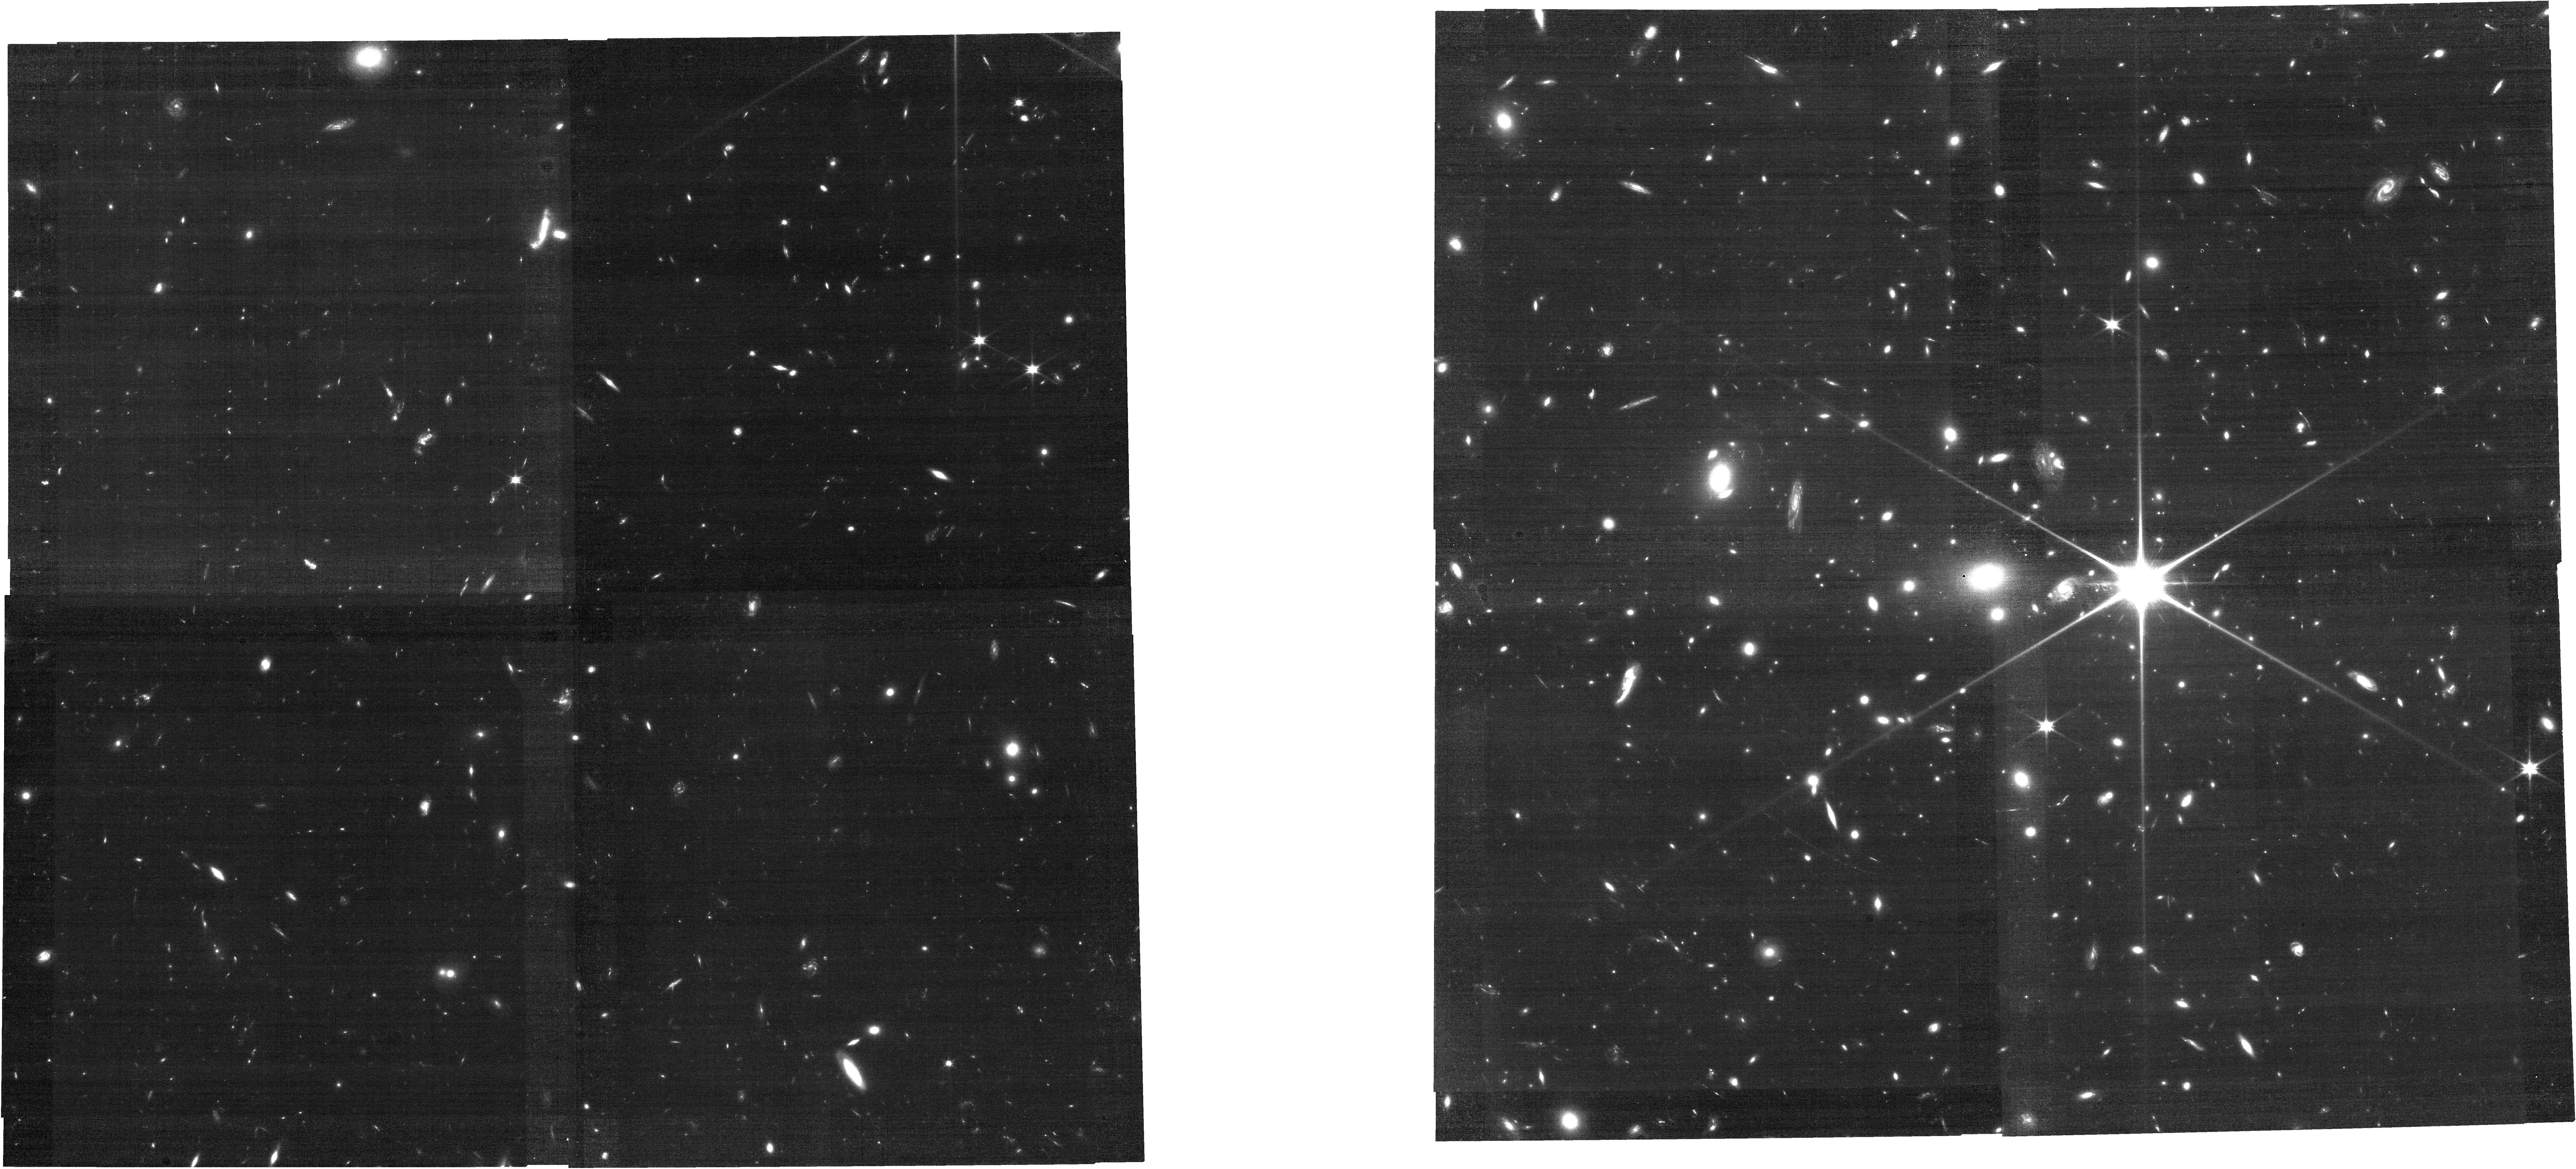
Target: WHL0137-08
Instrument: NIRCAM
Filter: F090W
Exposure: 35 min
Observation ID: jw02282-o120_t001_nircam_clear-f090w

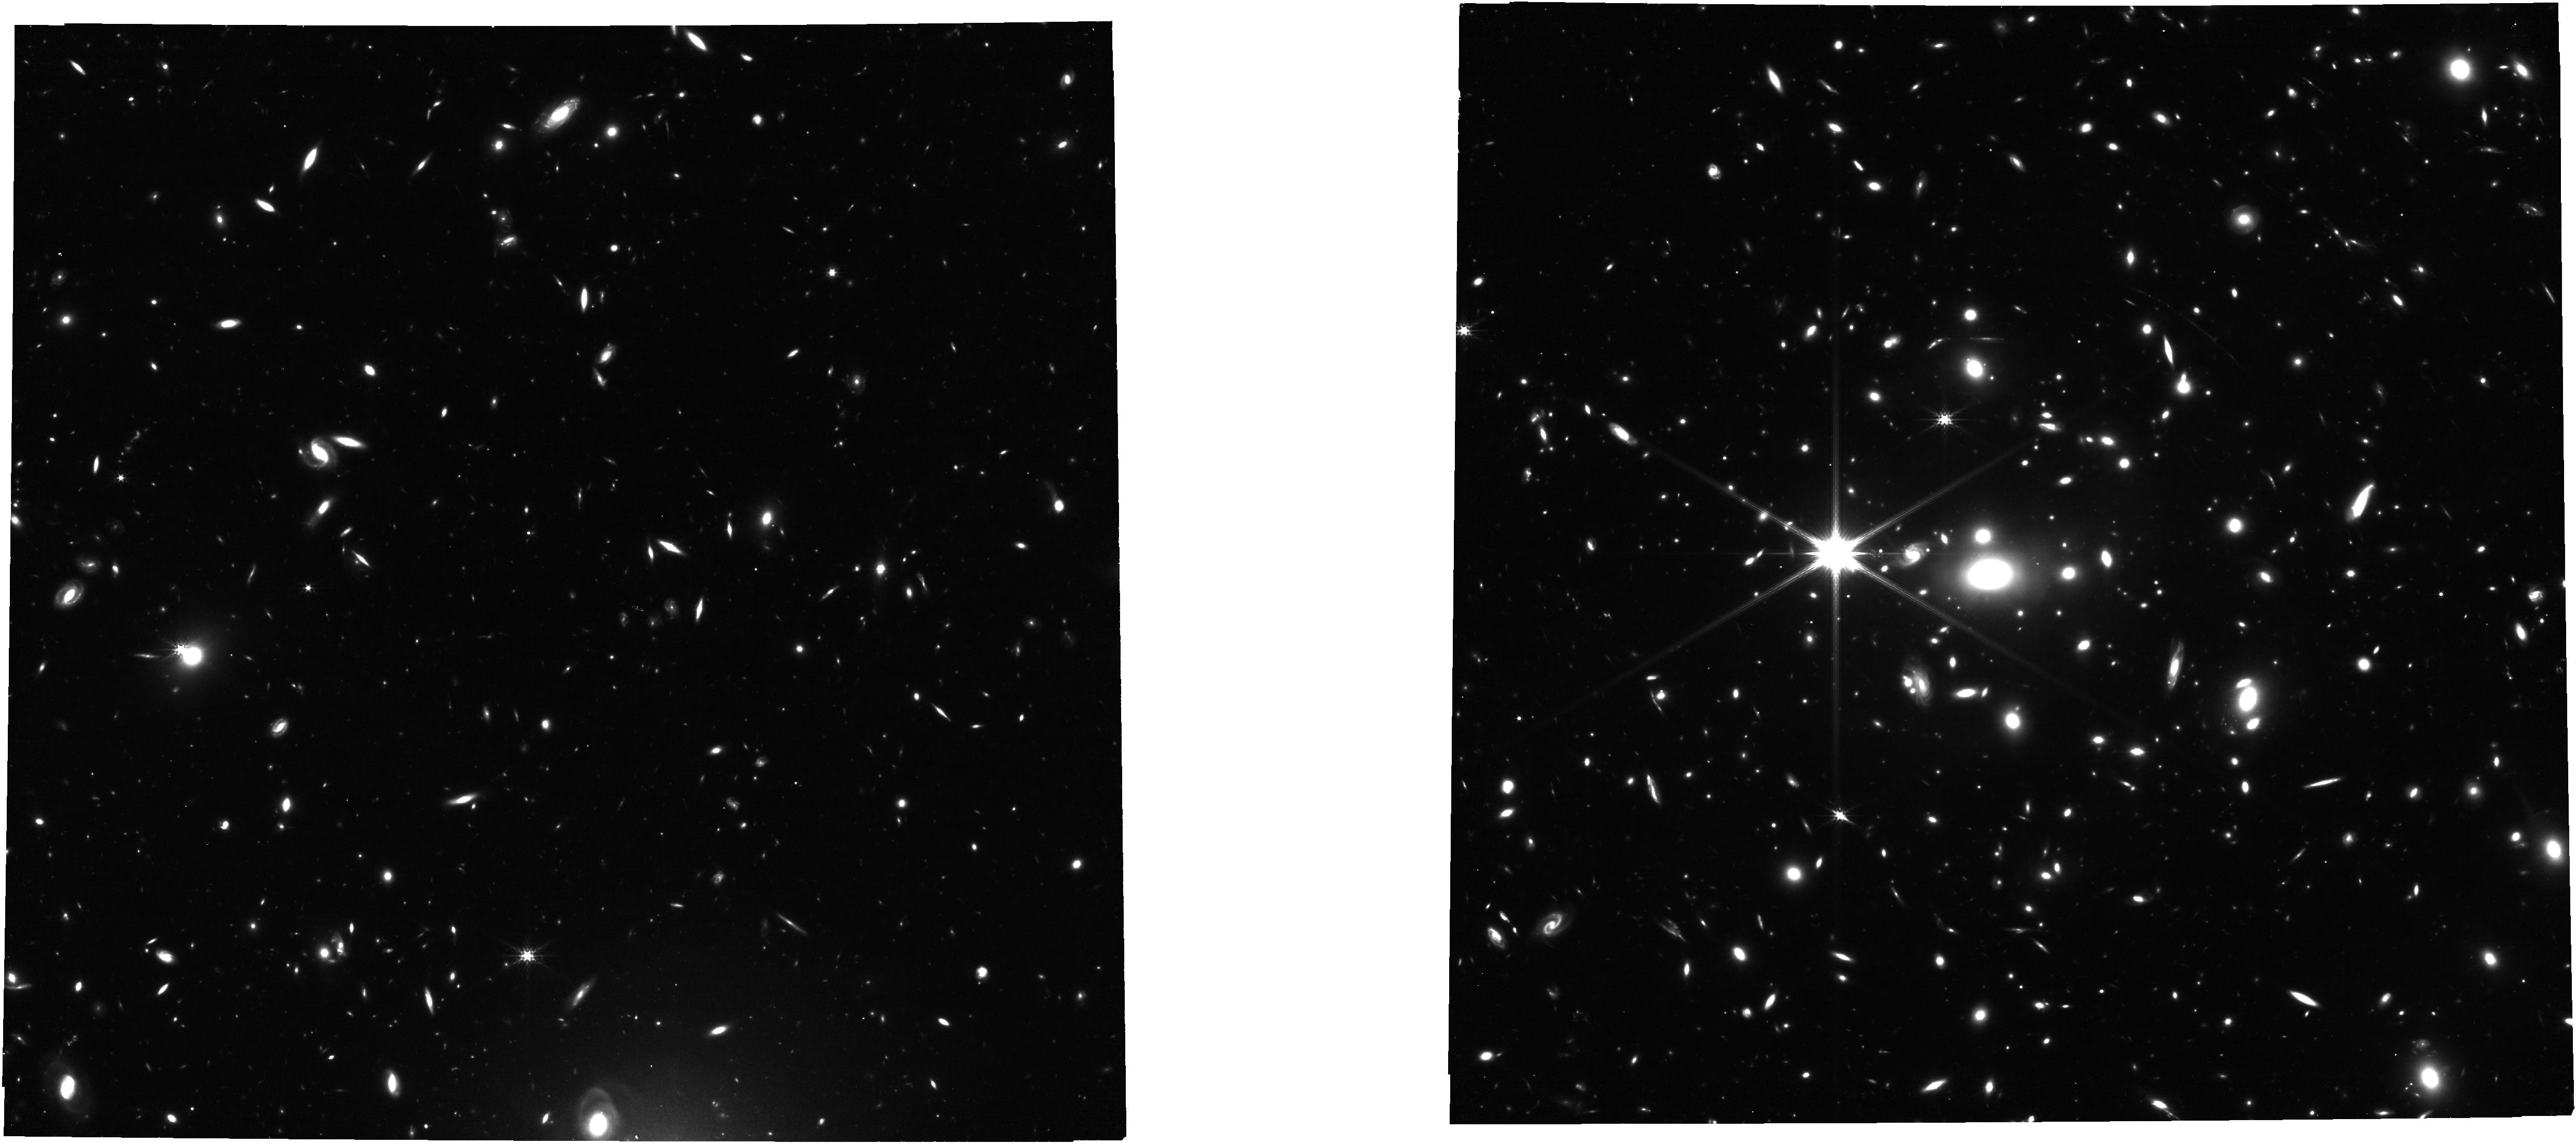
Target: WHL0137-08
Instrument: NIRCAM
Filter: F277W
Exposure: 35 min
Observation ID: jw02282-o010_t001_nircam_clear-f277w

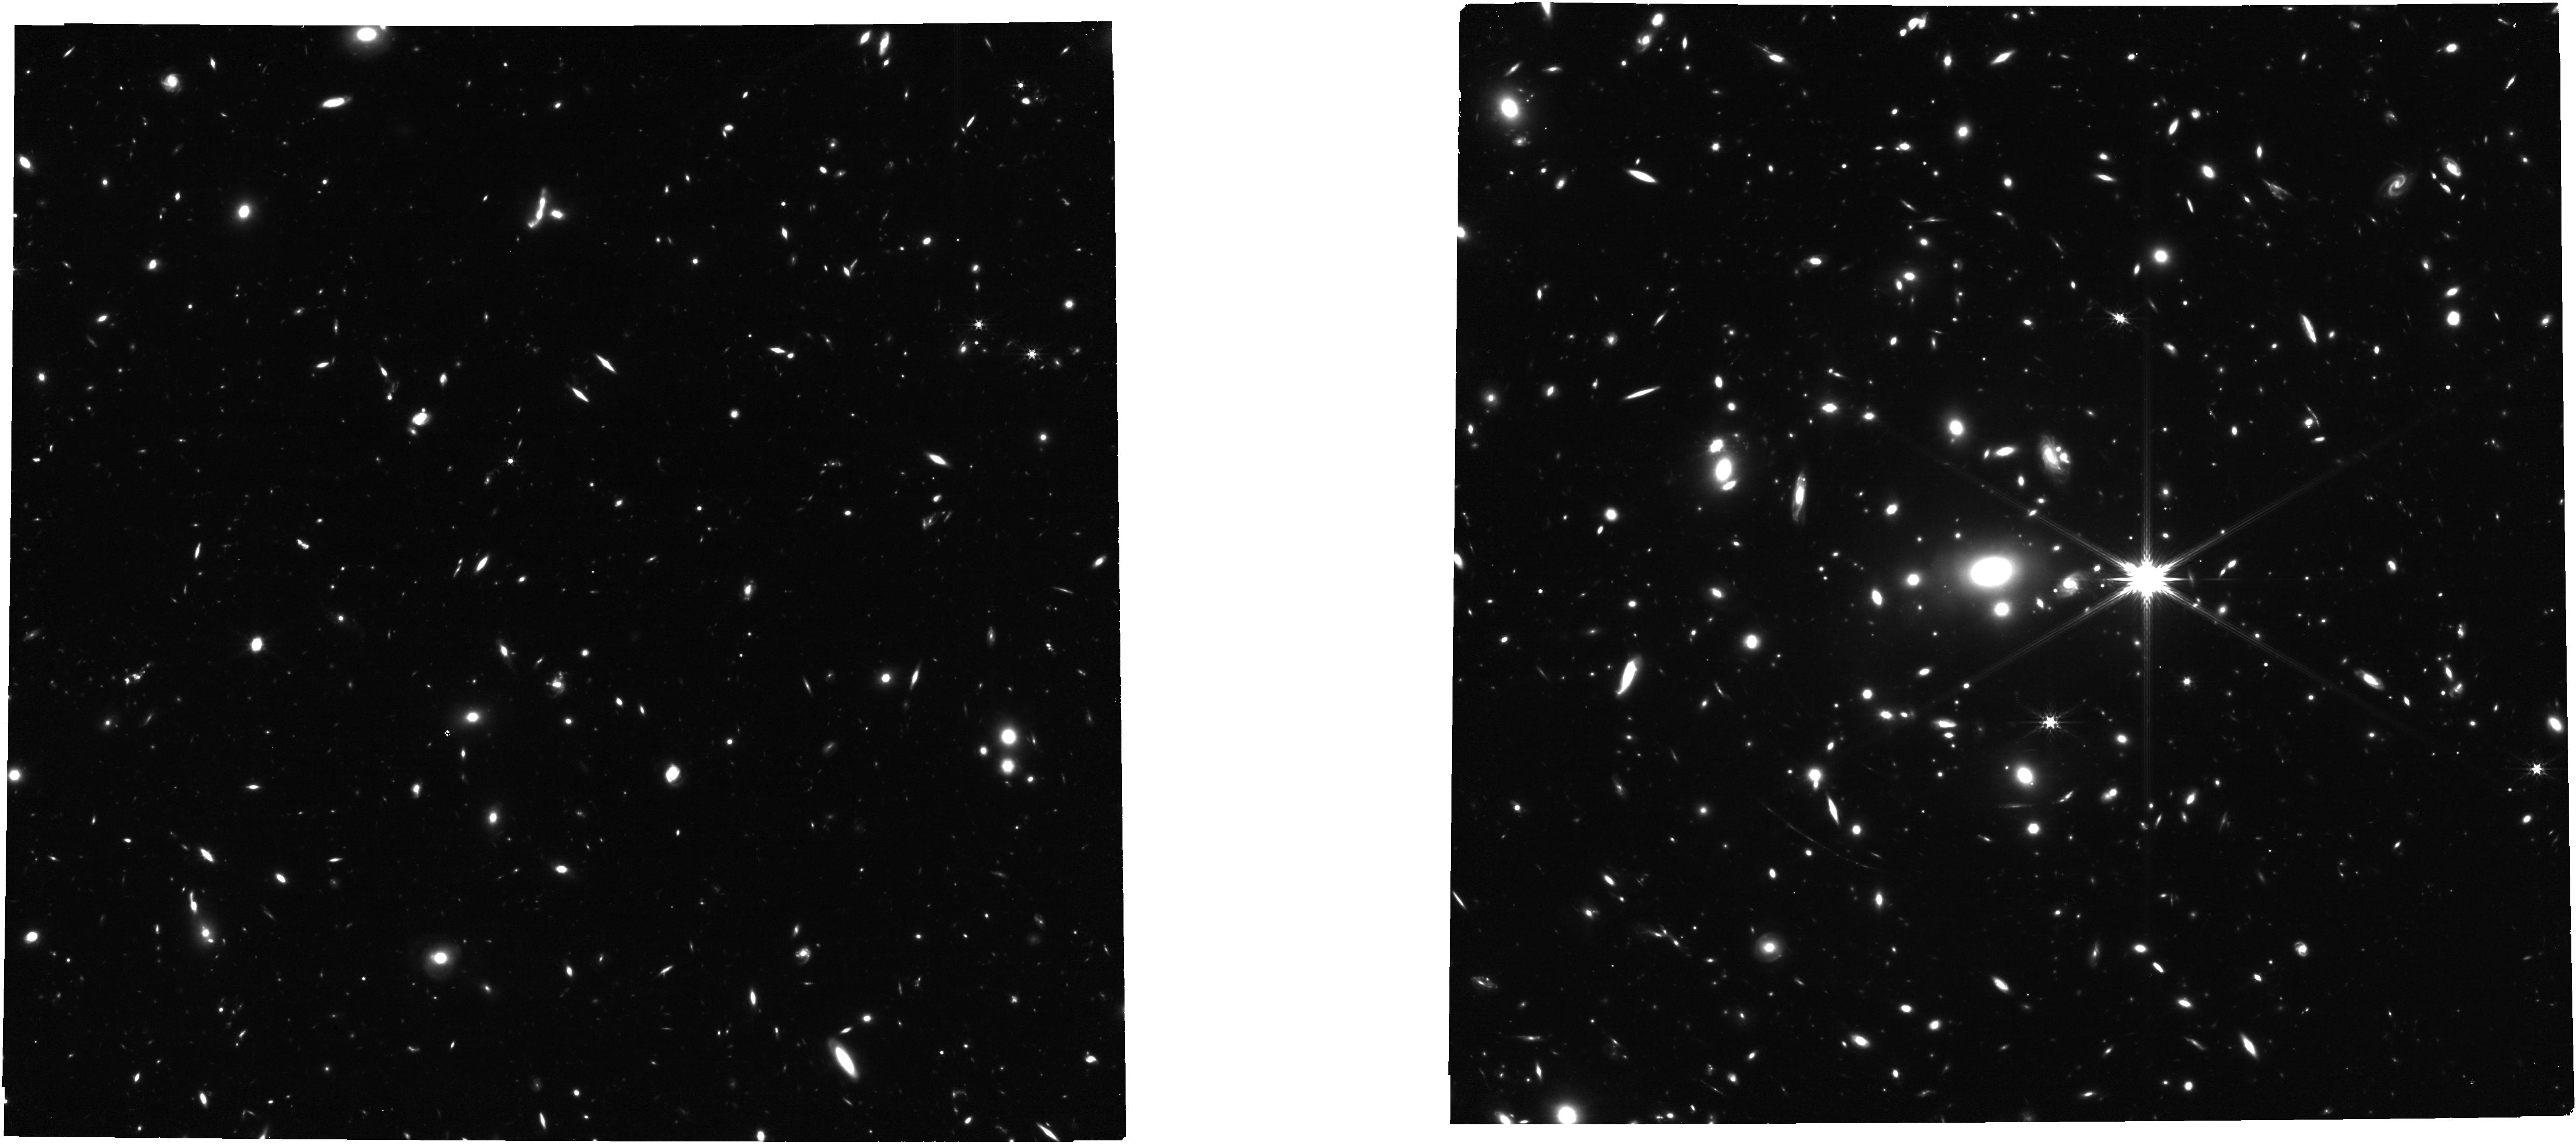
Target: WHL0137-08
Instrument: NIRCAM
Filter: F356W
Exposure: 35 min
Observation ID: jw02282-o120_t001_nircam_clear-f356w

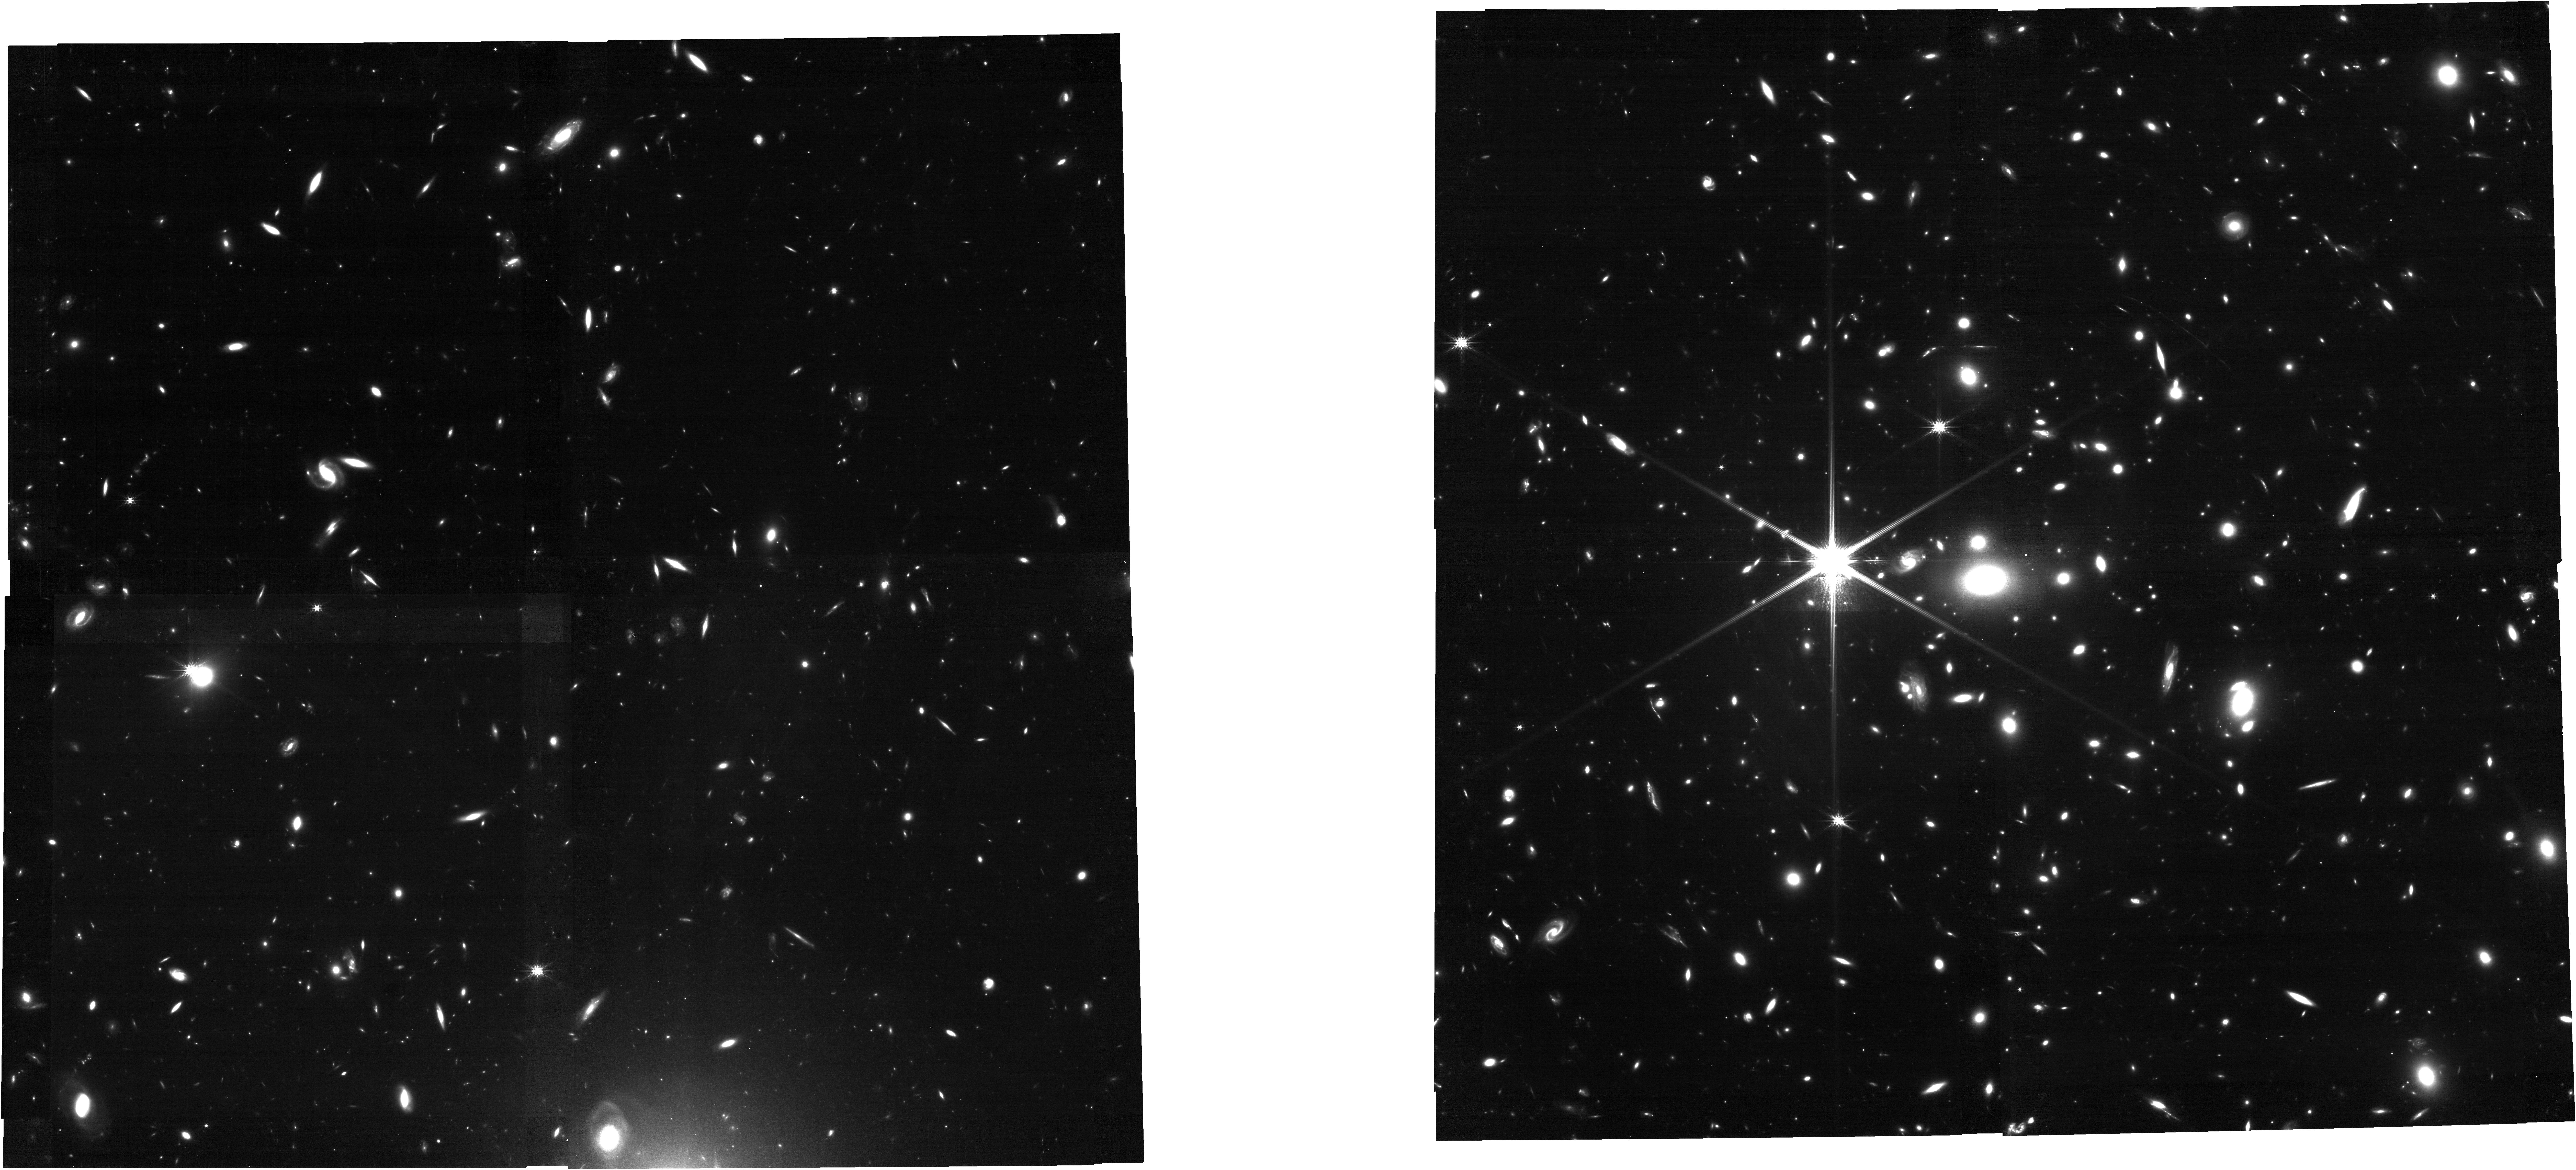
Target: WHL0137-08
Instrument: NIRCAM
Filter: F200W
Exposure: 35 min
Observation ID: jw02282-o010_t001_nircam_clear-f200w

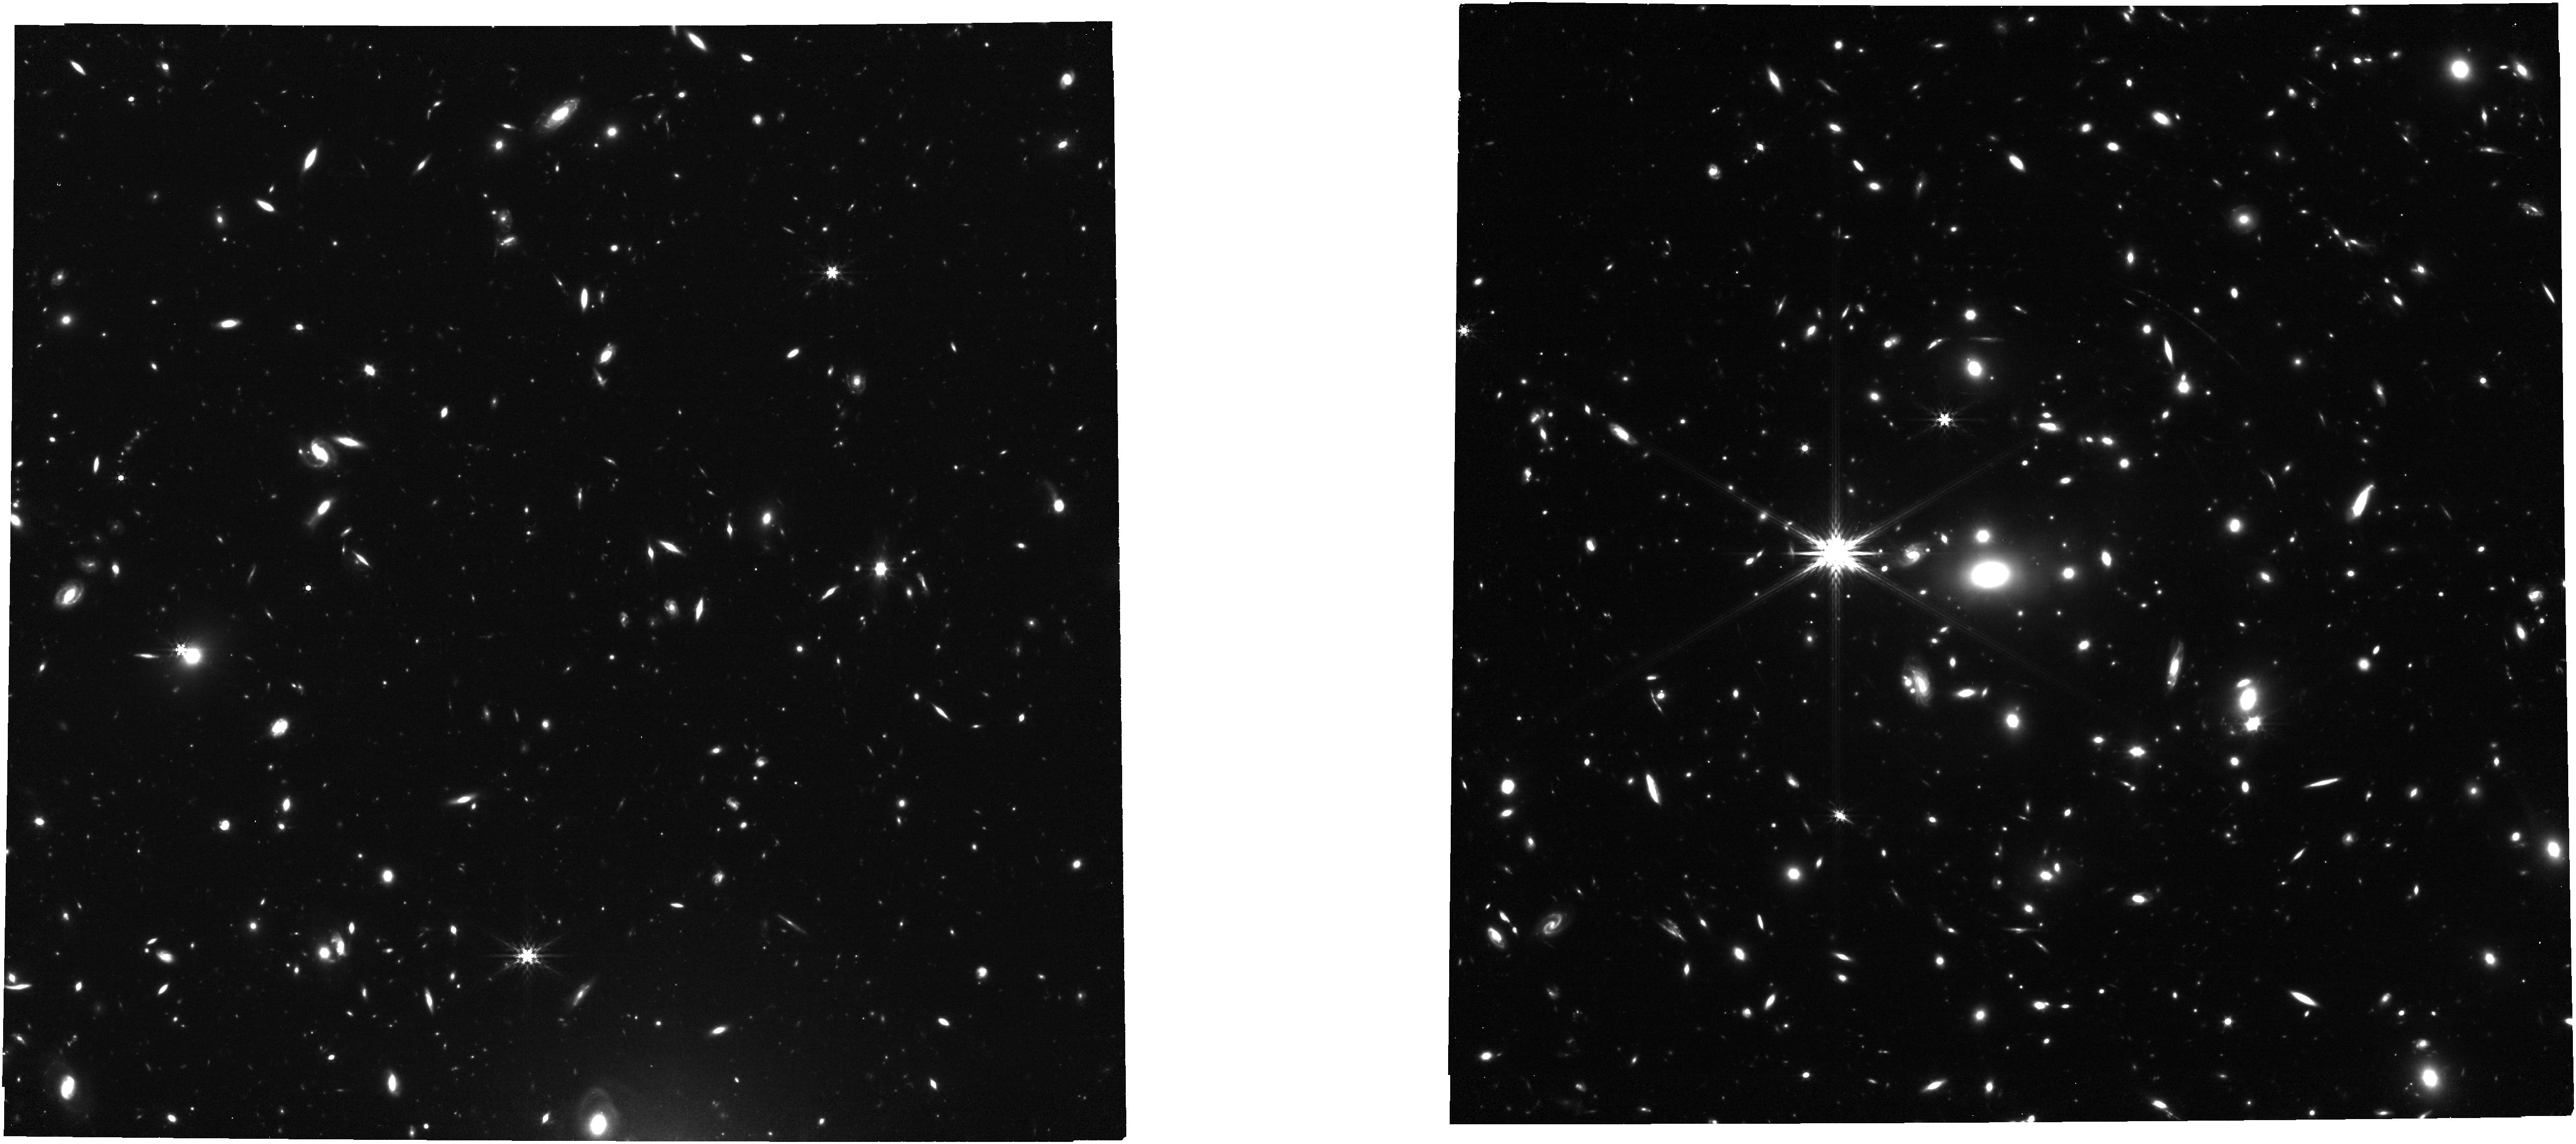
Target: WHL0137-08
Instrument: NIRCAM
Filter: F444W
Exposure: 35 min
Observation ID: jw02282-o010_t001_nircam_clear-f444w

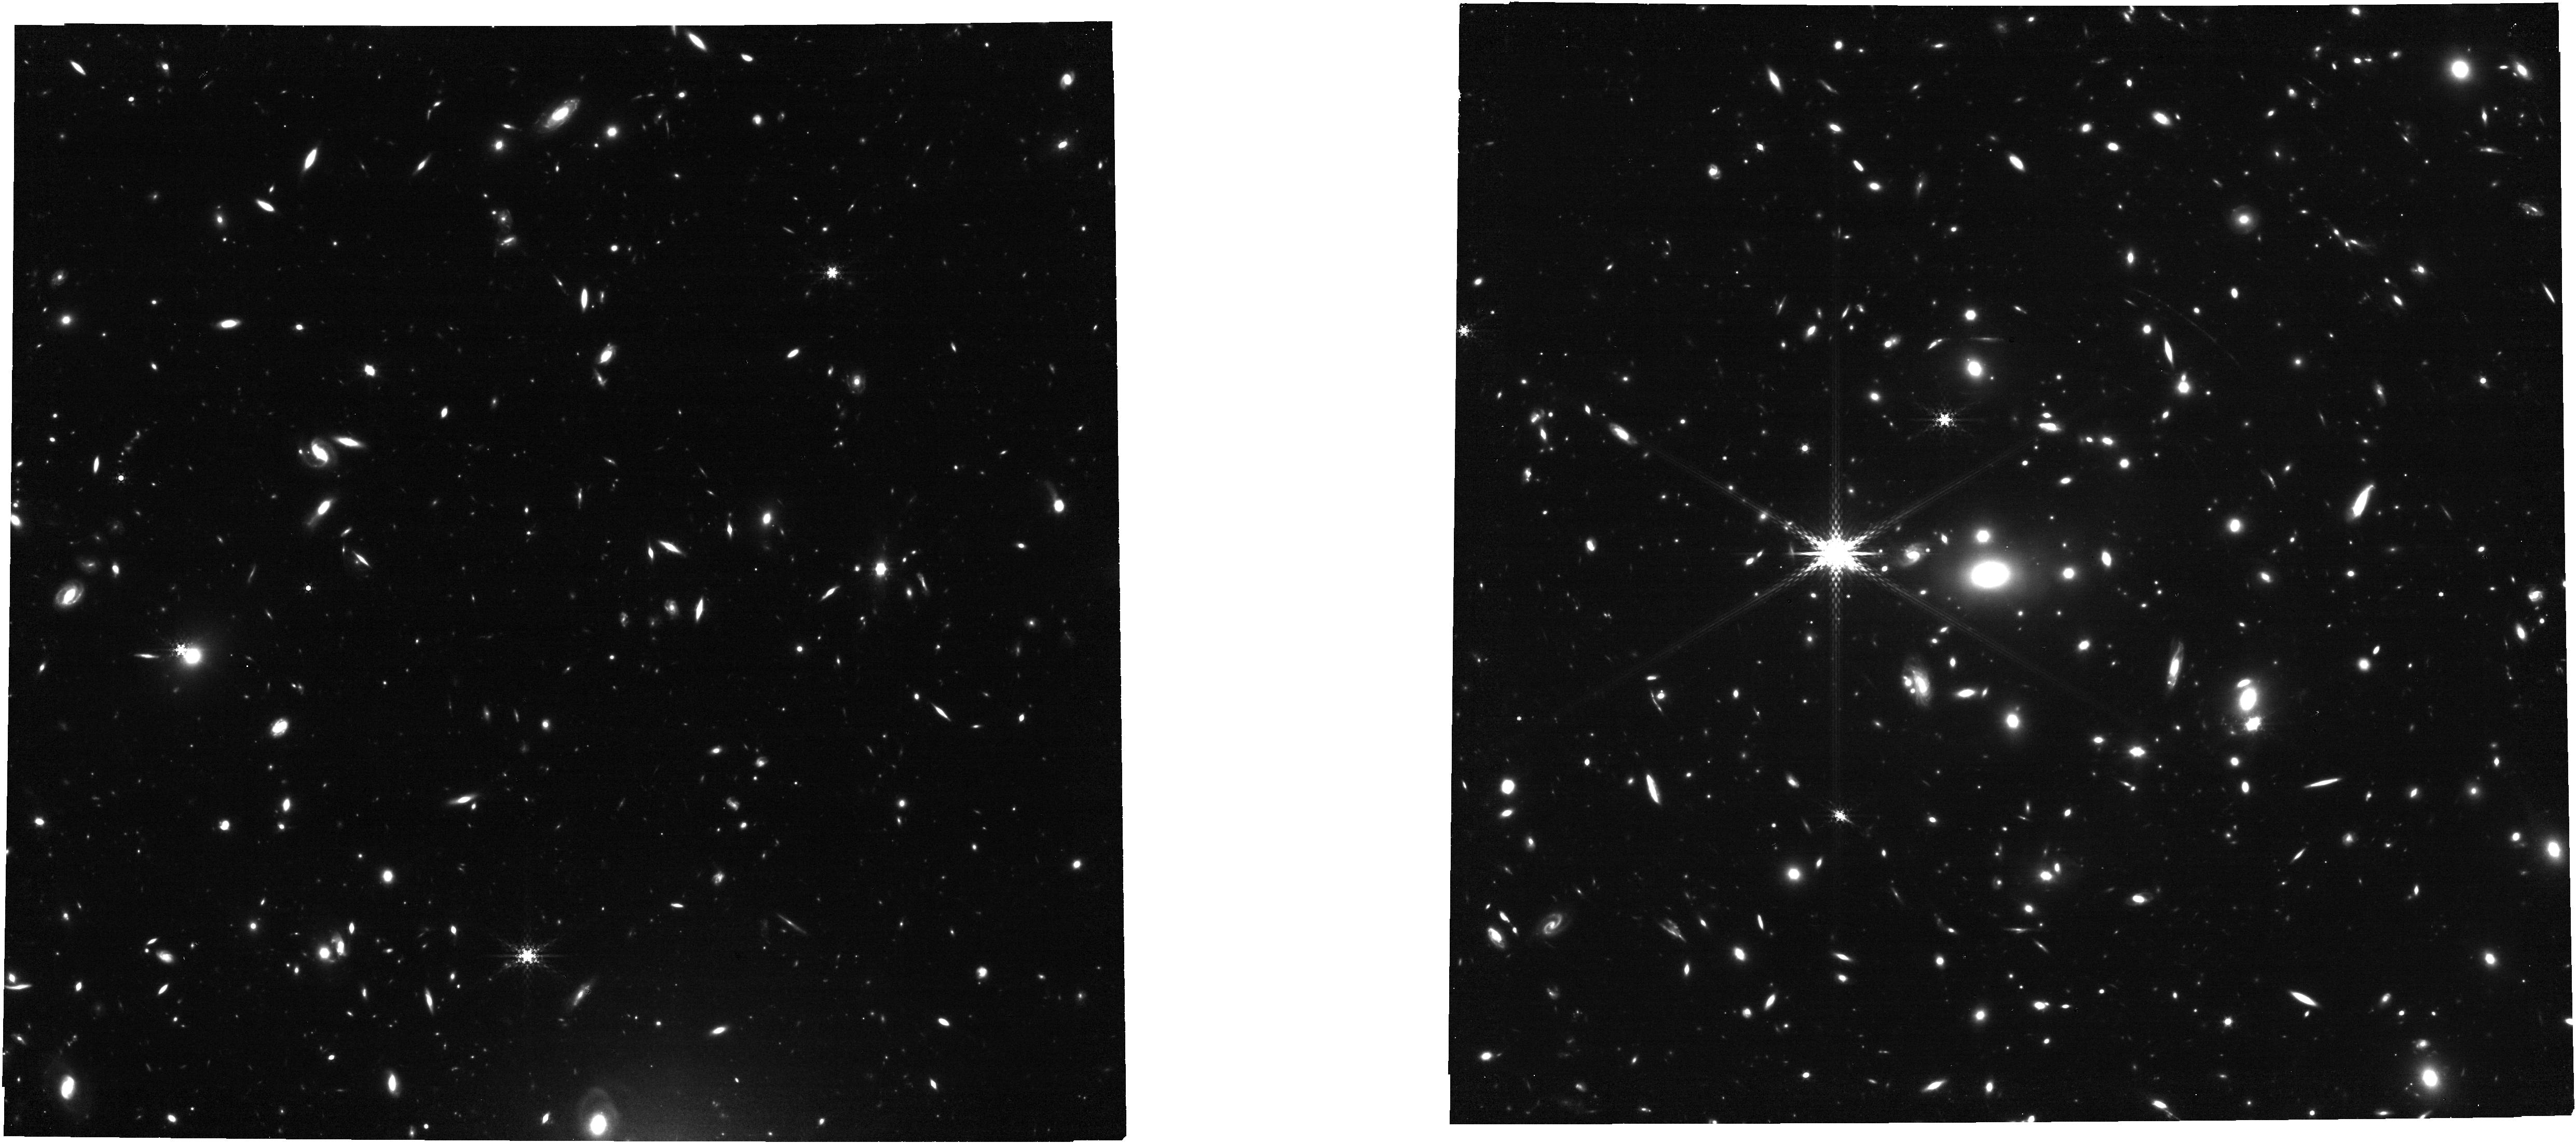
Target: WHL0137-08
Instrument: NIRCAM
Filter: F410M
Exposure: 35 min
Observation ID: jw02282-o010_t001_nircam_clear-f410m

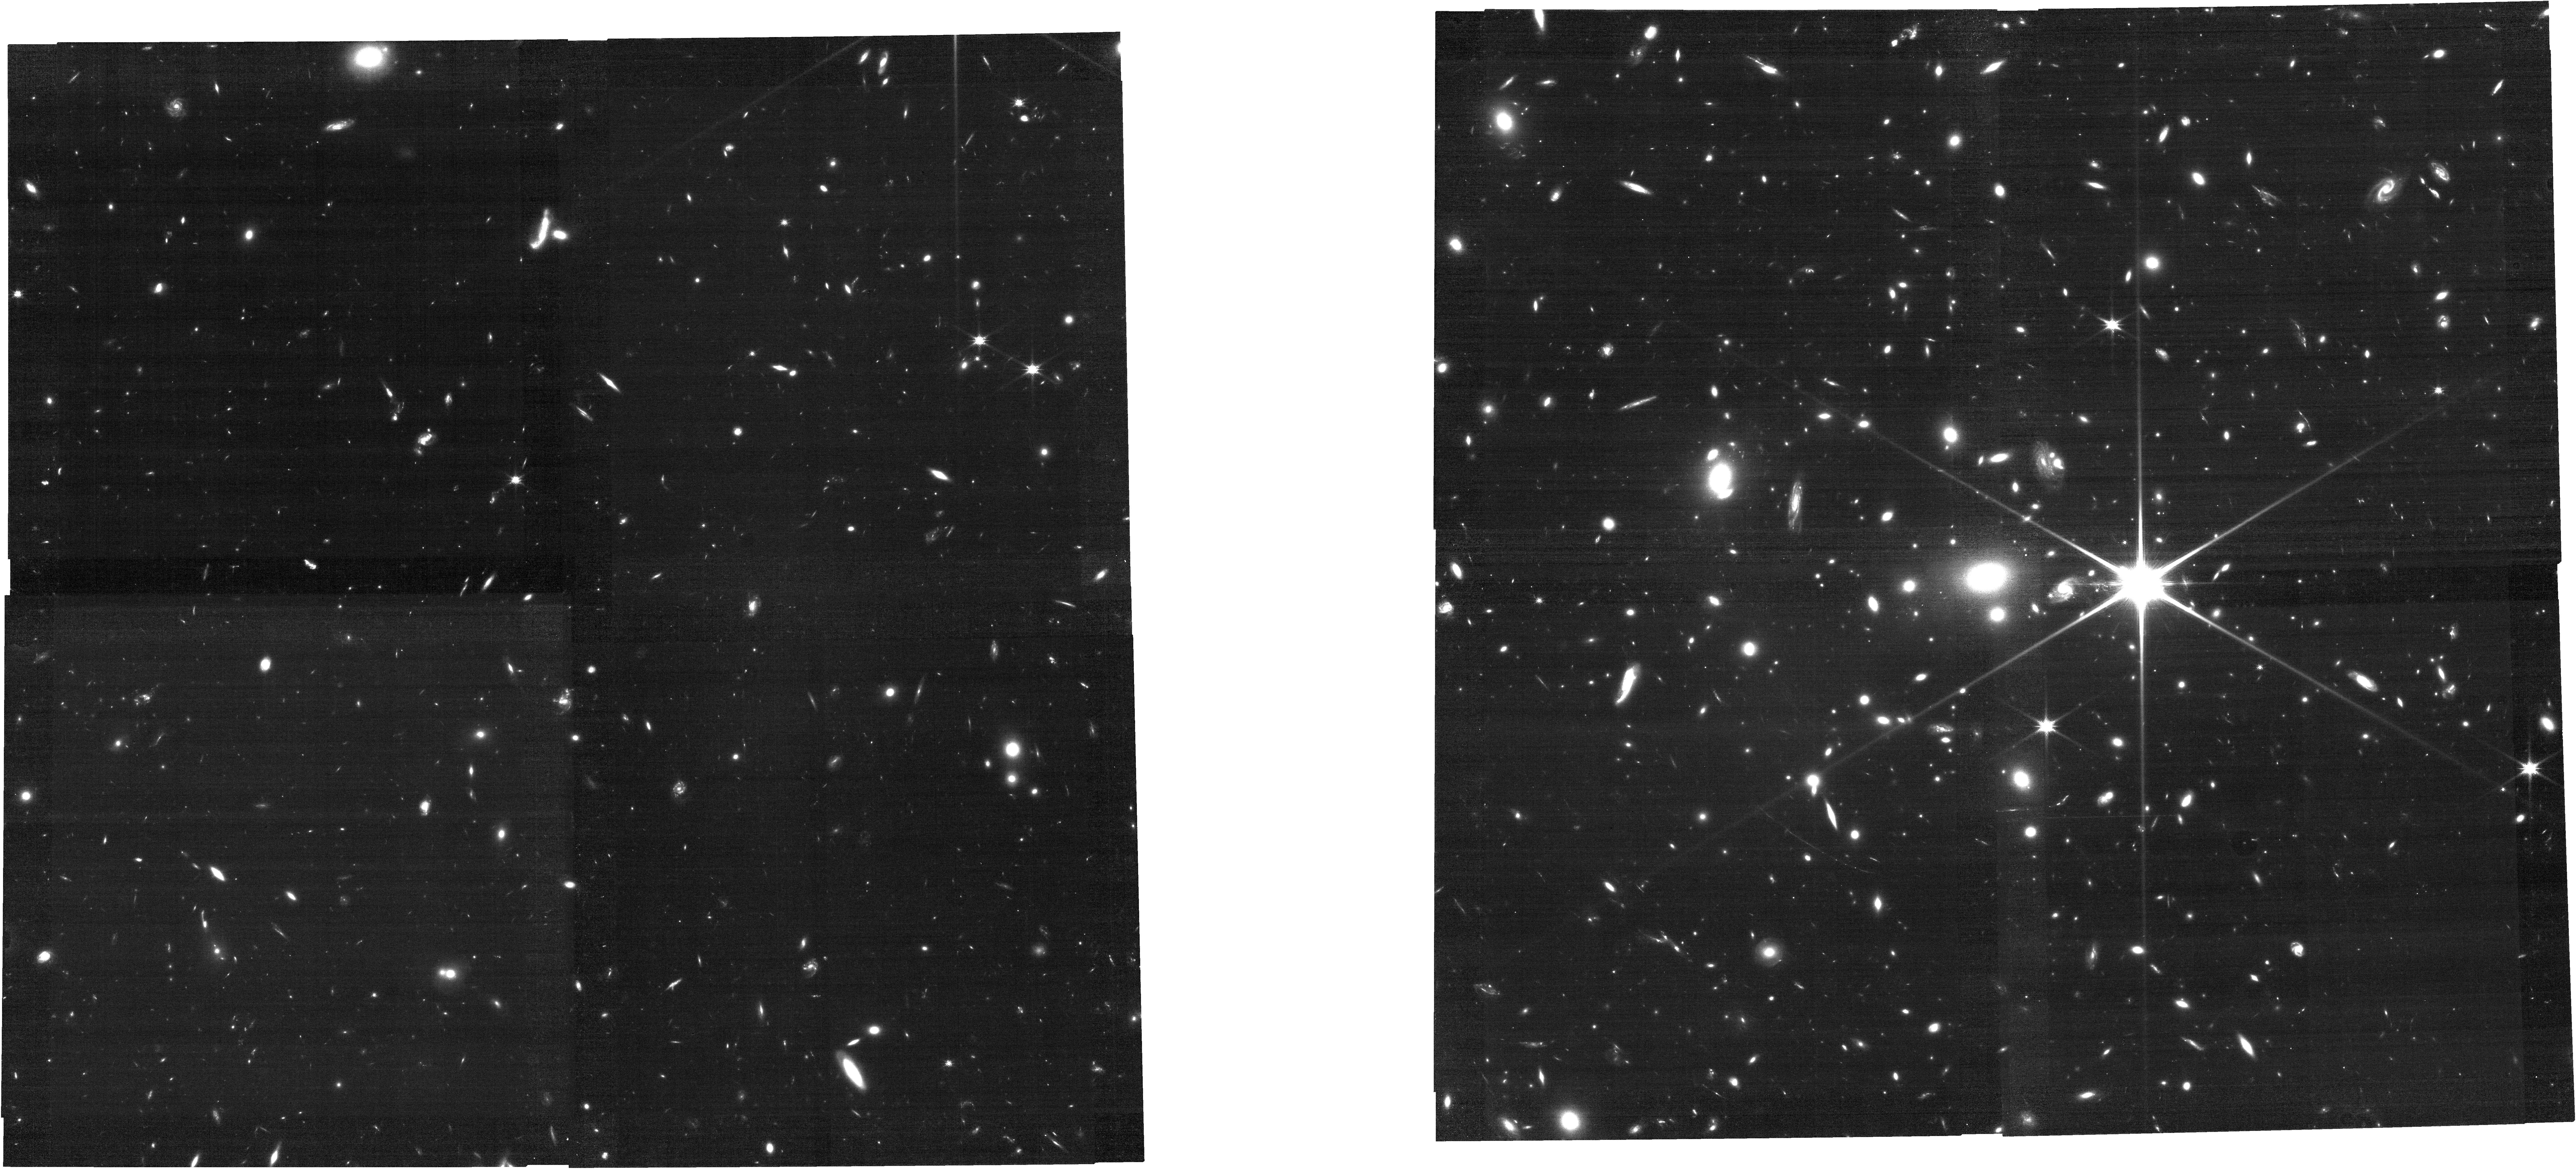
Target: WHL0137-08
Instrument: NIRCAM
Filter: F115W
Exposure: 35 min
Observation ID: jw02282-o120_t001_nircam_clear-f115w

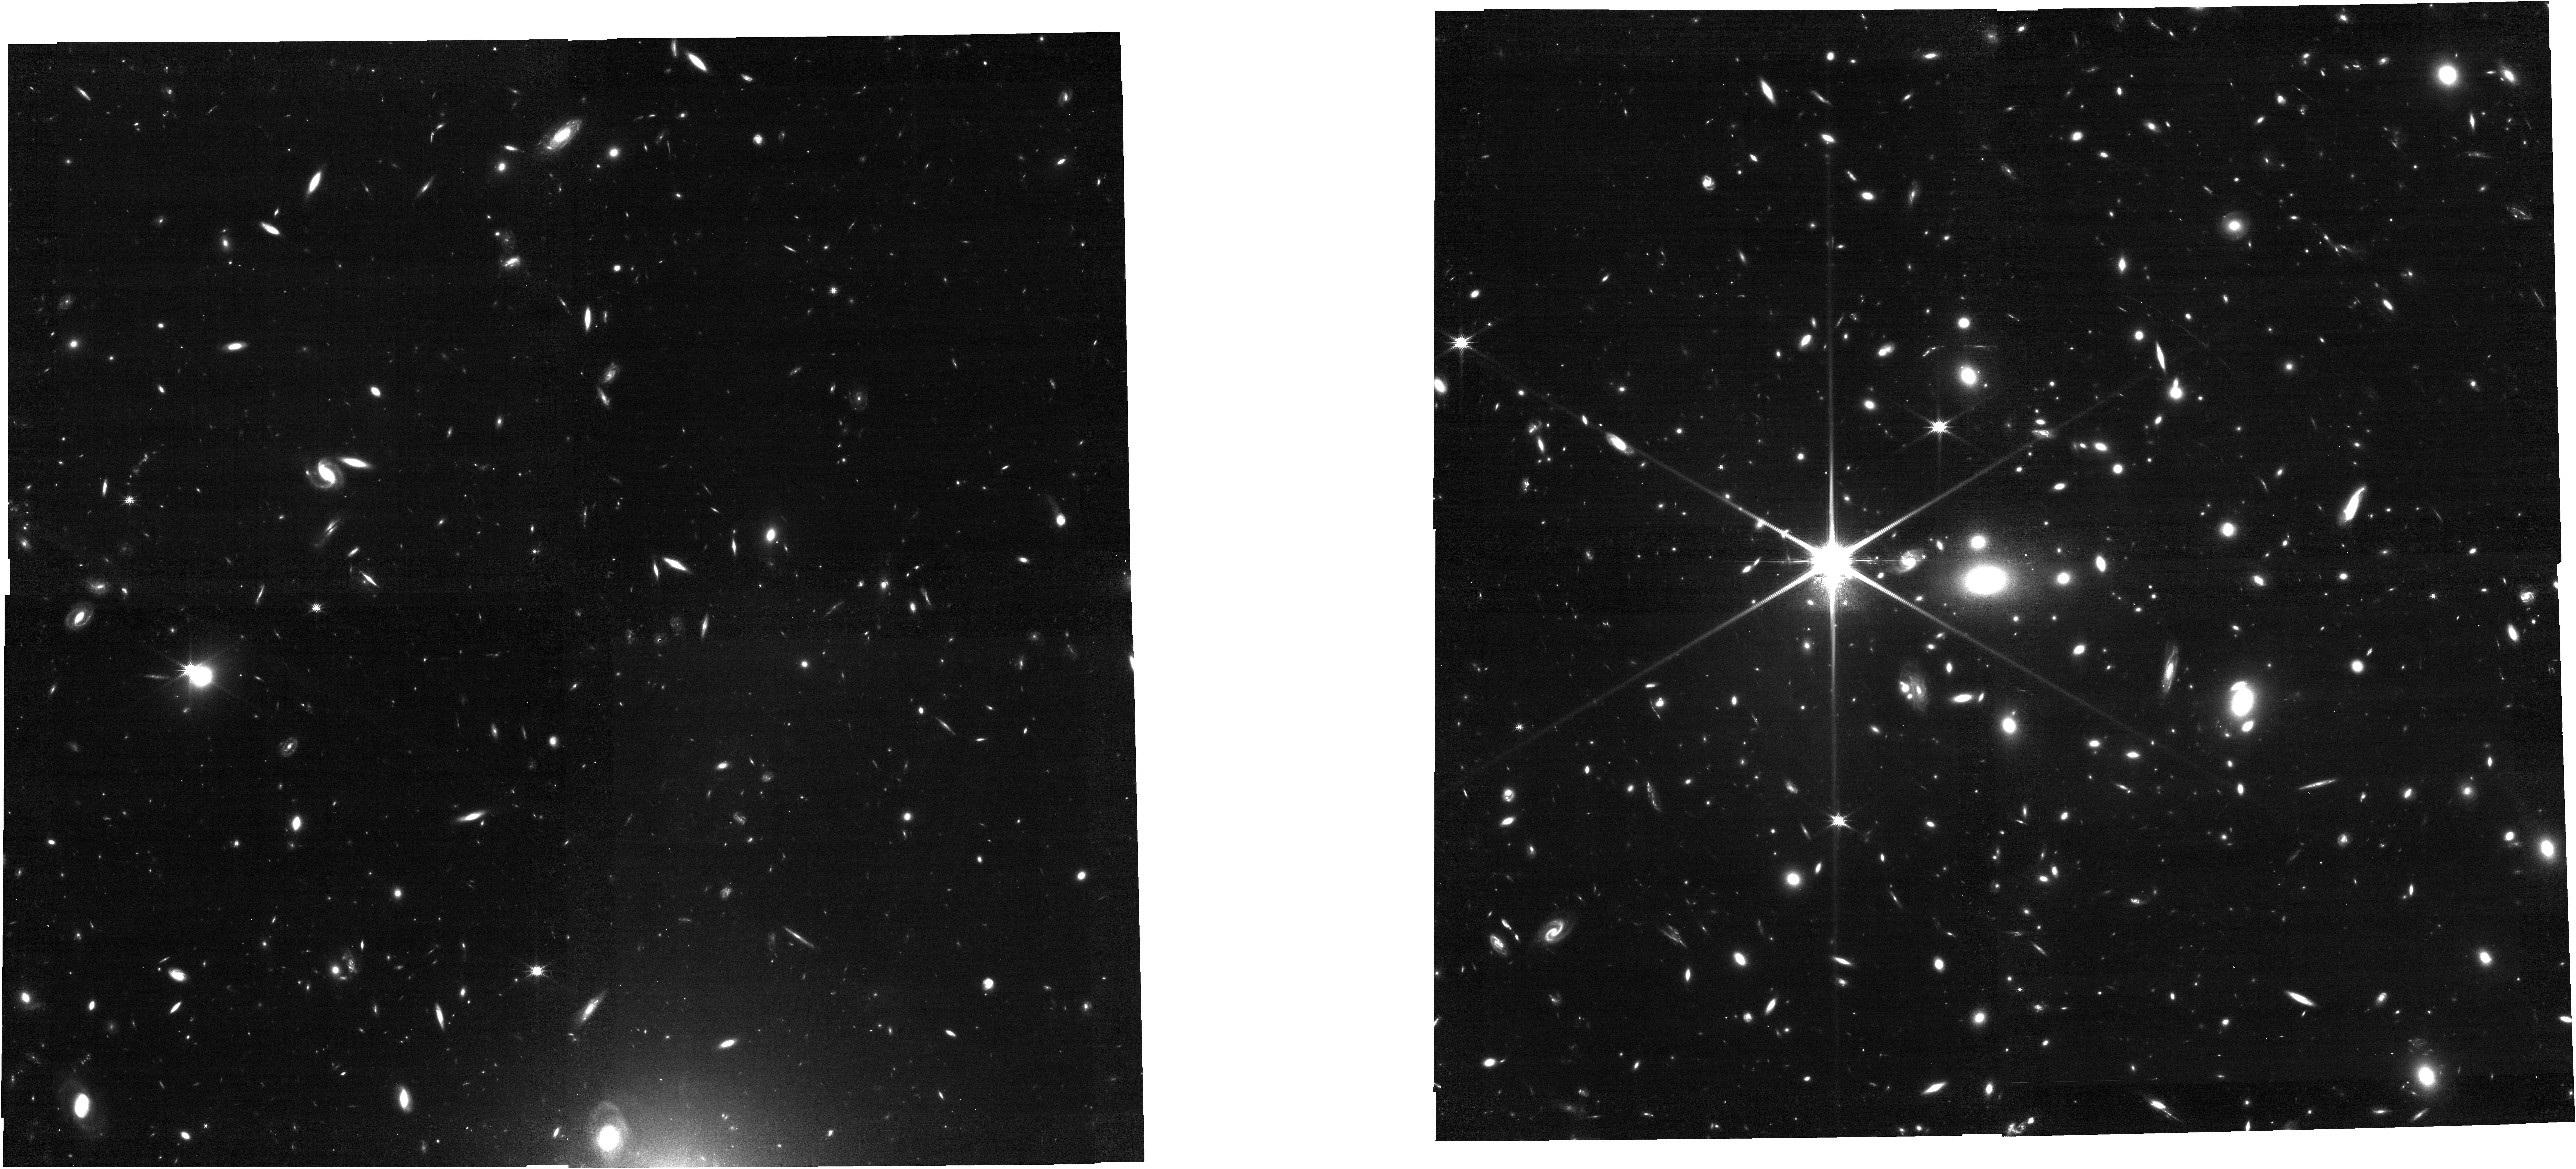
Target: WHL0137-08
Instrument: NIRCAM
Filter: F150W
Exposure: 35 min
Observation ID: jw02282-o010_t001_nircam_clear-f150w

A Strongly Magnified Individual Star and Parsec-Scale Clusters Observed in the First Billion Years at z = 6 (PI: Coe, Dan)

JWST was designed to study the first stars. Until recently, we assumed that meant populations of stars within the first galaxies. But in the past 3 years, 3 individual strongly lensed stars have been discovered at z~1. This offers a new hope of directly observing individual stars at cosmological distances with JWST. Here we propose JWST observations of a candidate strongly lensed star at z~6, dubbed LSz6. For the past 3 years, LSz6 has been steadily magnified by a factor of ~9000 on the lensing critical curve directly between multiple images of a bright star forming clump. The clump is also remarkable as the most distant known bound massive star cluster, with a radius < 6 pc, the size of local star clusters. This unprecedented spatial resolution is afforded us by the most highly magnified z=6 galaxy known, dubbed the "Sunrise Arc". We propose 3 hours of NIRCam imaging in 2 epochs and 3 hours of NIRSpec MOS PRISM spectroscopy of 12 positions along the arc. These observations will: 1) Confirm LSz6 is an individual star at z=6 and place it on the H-R diagram with measurements of luminosity and temperature 2) Confirm the lensed clumps are bound massive star clusters, constrain their histories and fates, and measure their individual ionizing strengths 3) Confirm the existence of a galaxy core and measure outward gradients of mass, metallicity, and age for the first time in detail at z=6 Observations from this program will inform future JWST proposals to study the Sunrise Arc in even greater detail and provide time monitoring for years to come. We waive exclusive access to all data obtained from this program to benefit the community.